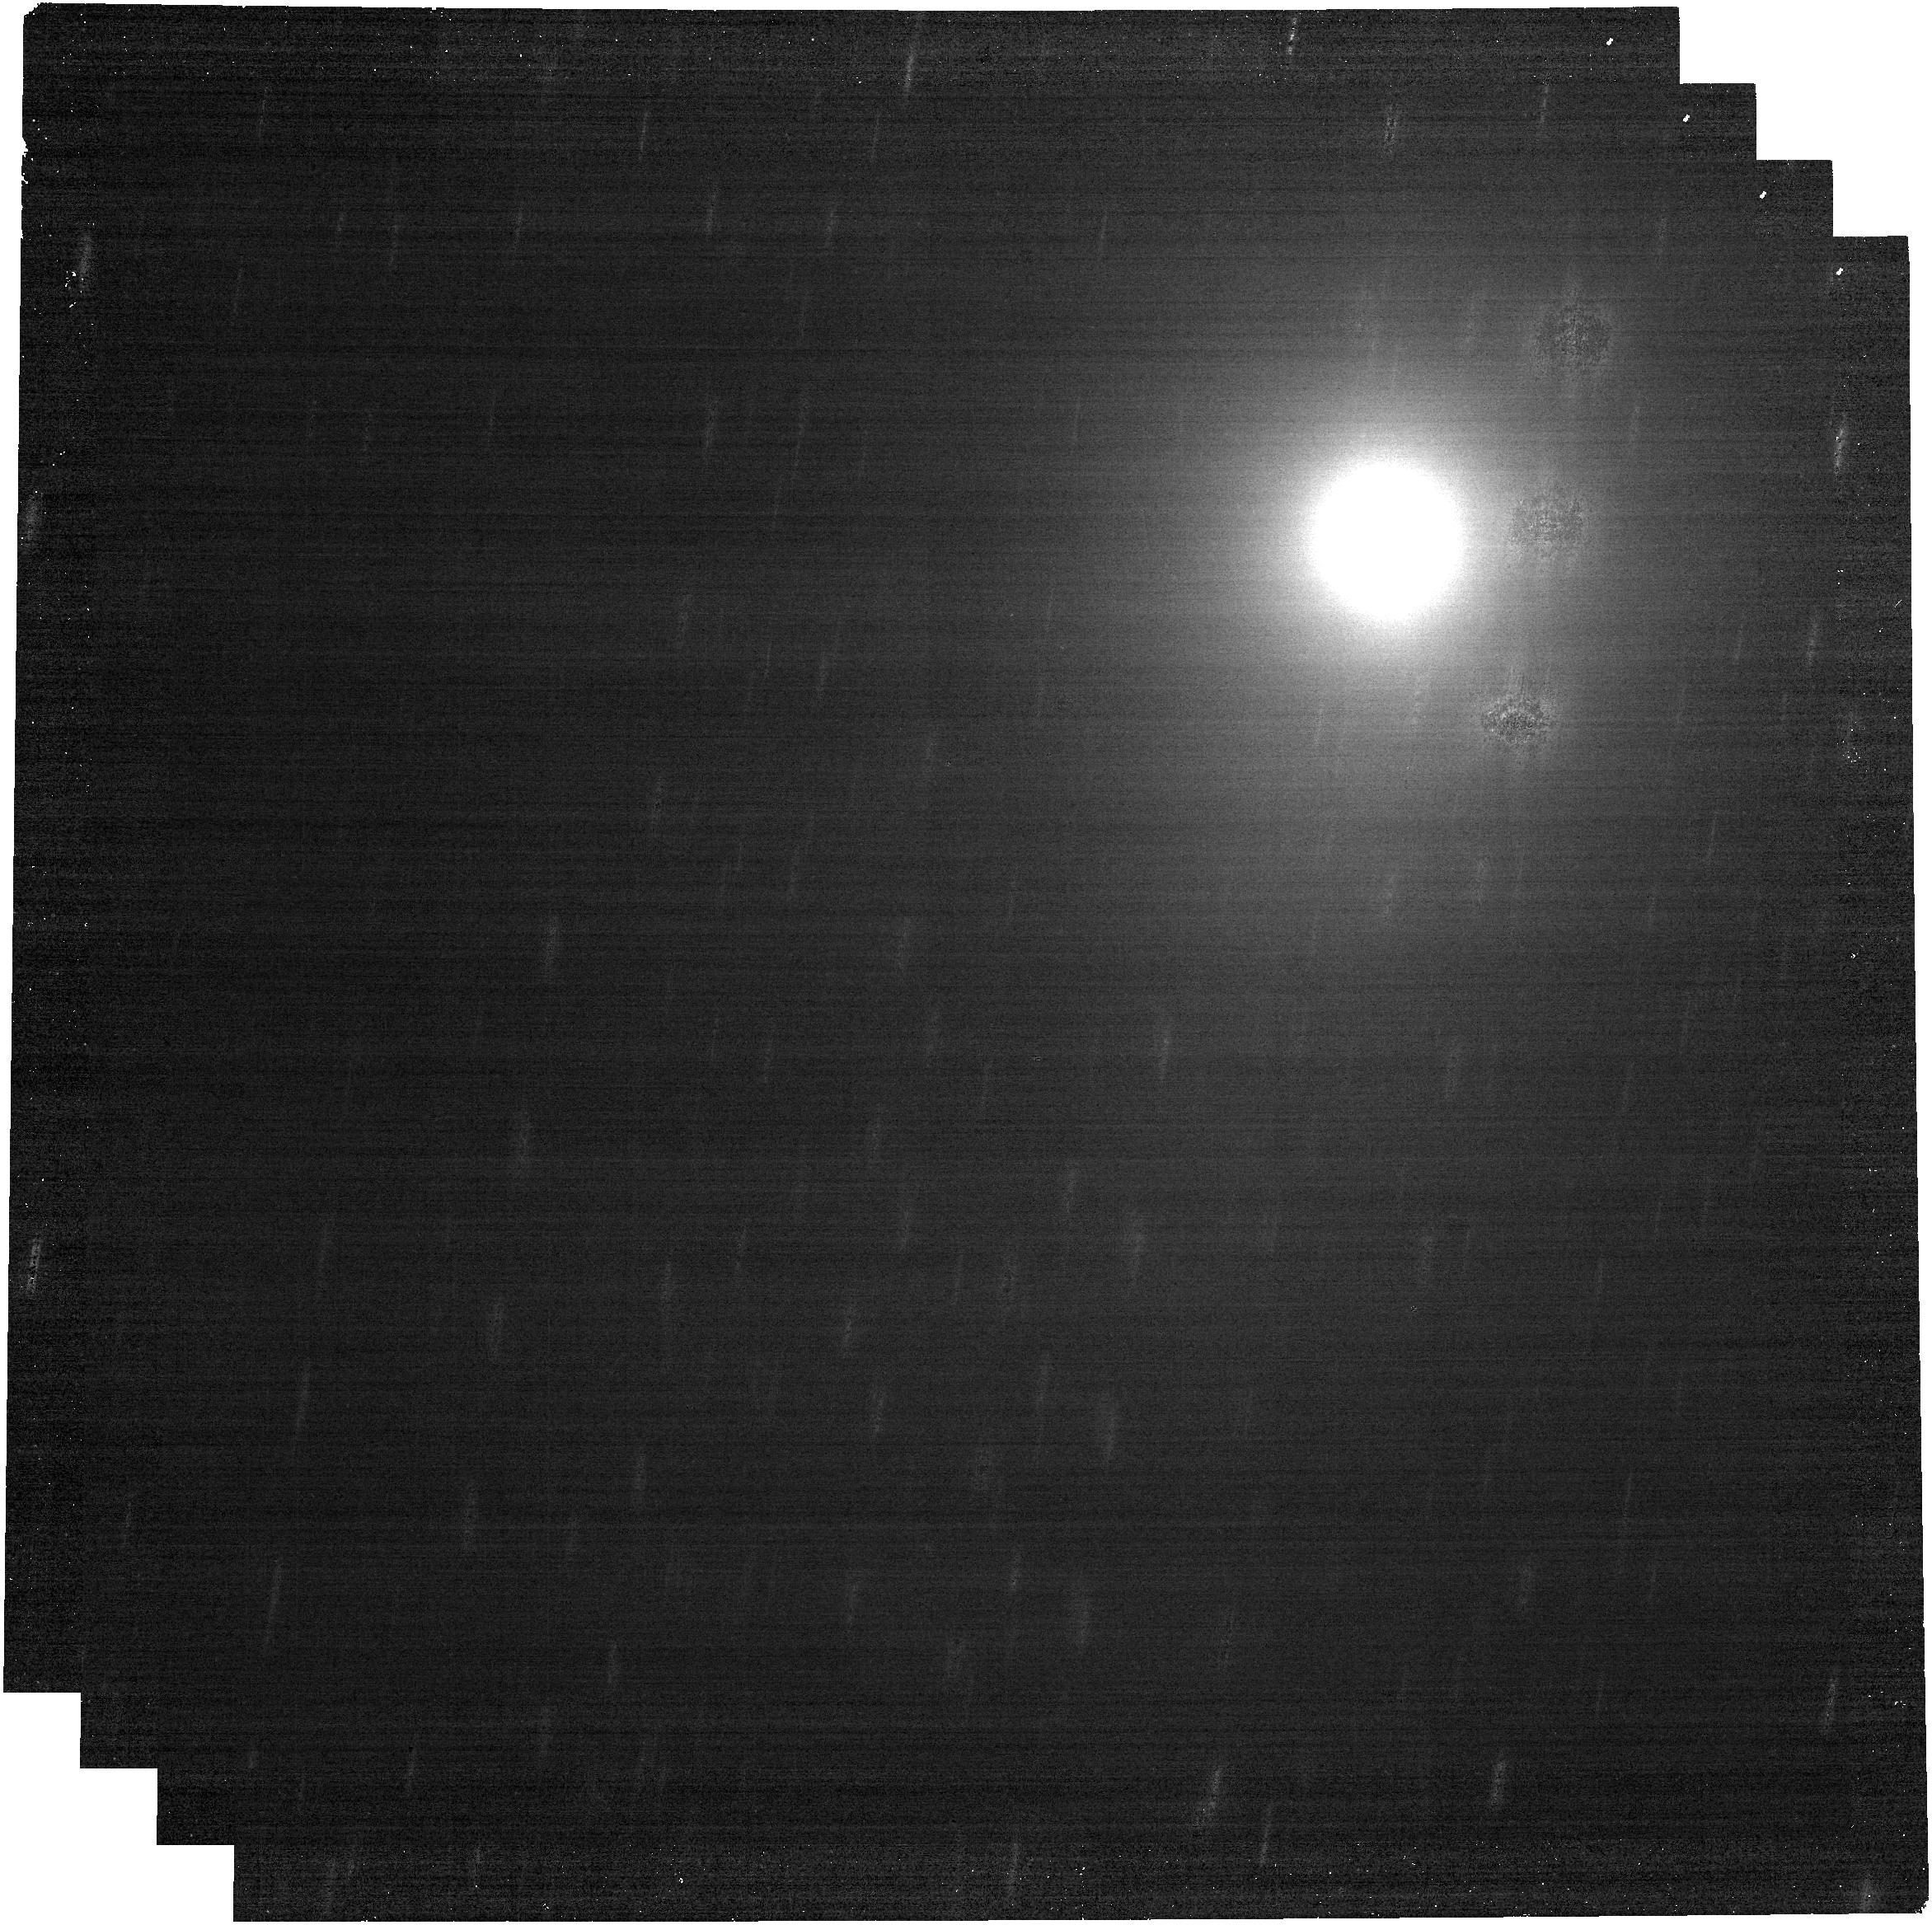
Target: 3I_ATLAS_Epoch2. Instrument: NIRCAM. Filter: F480M. Exposure: 7 min. Observation ID: jw05094-o021_t003_nircam_clear-f480m

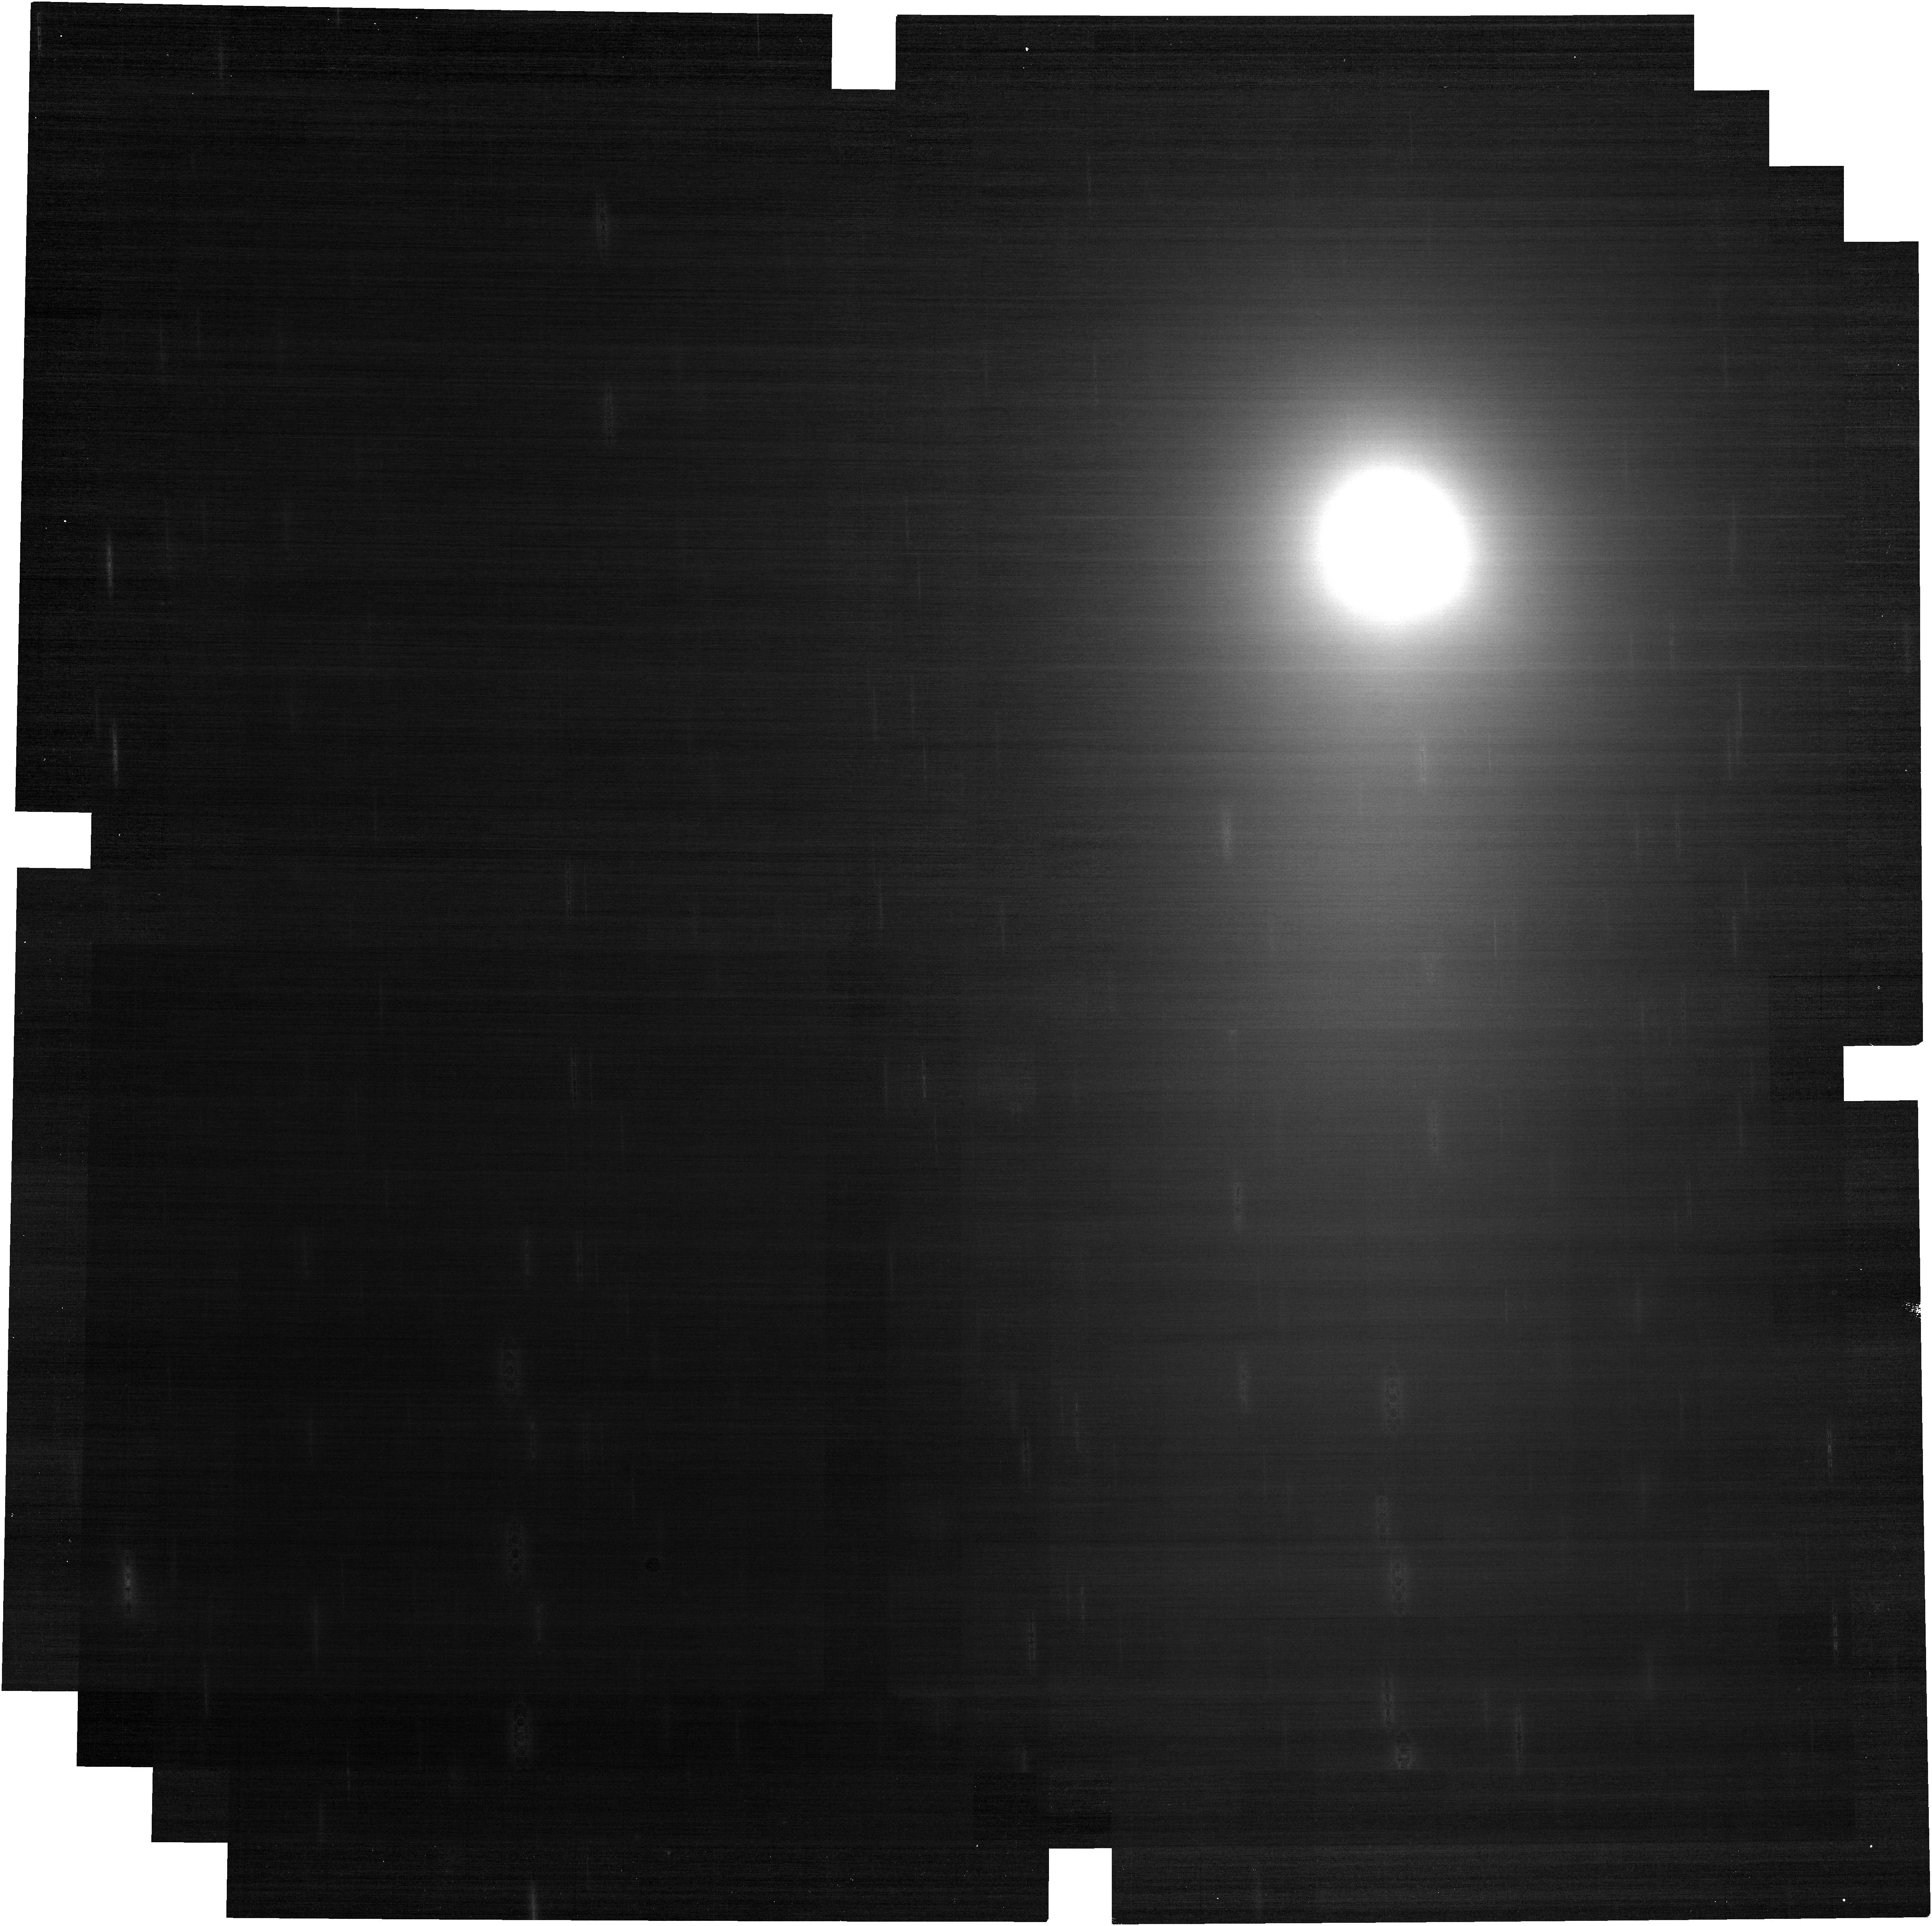
Target: 3I_ATLAS_Epoch2. Instrument: NIRCAM. Filter: F150W. Exposure: 7 min. Observation ID: jw05094-o011_t003_nircam_clear-f150w

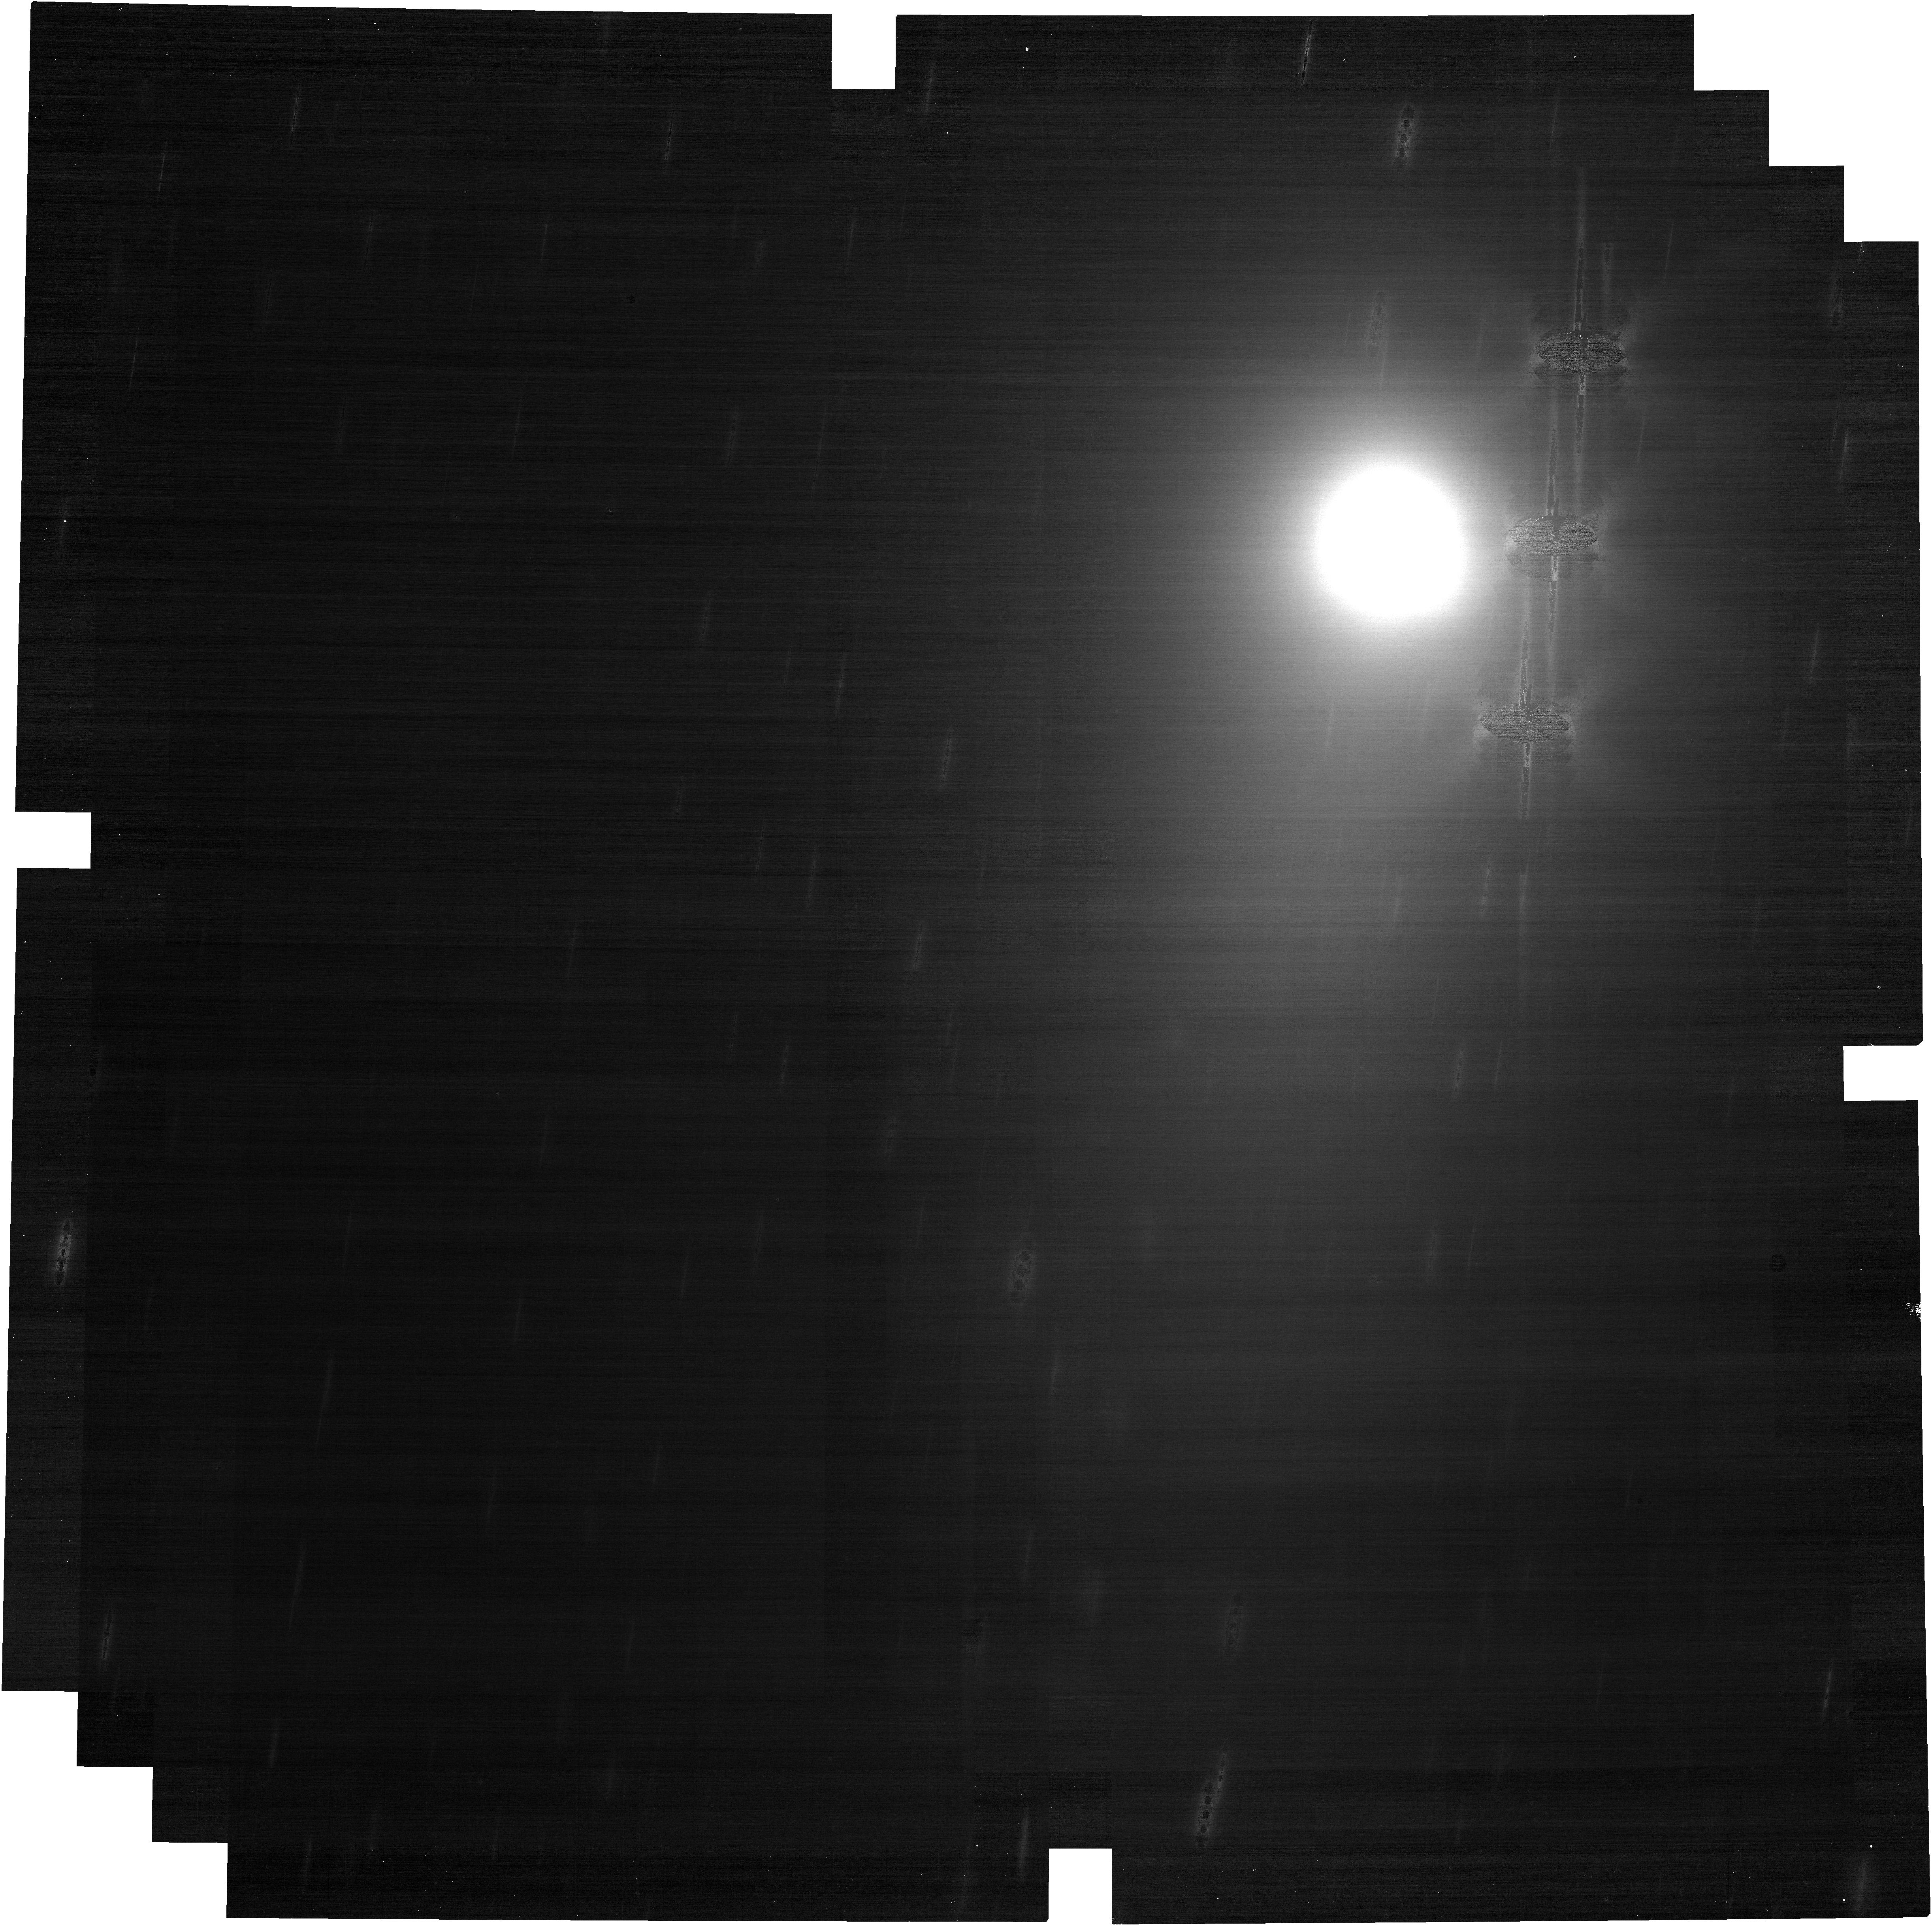
Target: 3I_ATLAS_Epoch2. Instrument: NIRCAM. Filter: F150W. Exposure: 7 min. Observation ID: jw05094-o021_t003_nircam_clear-f150w

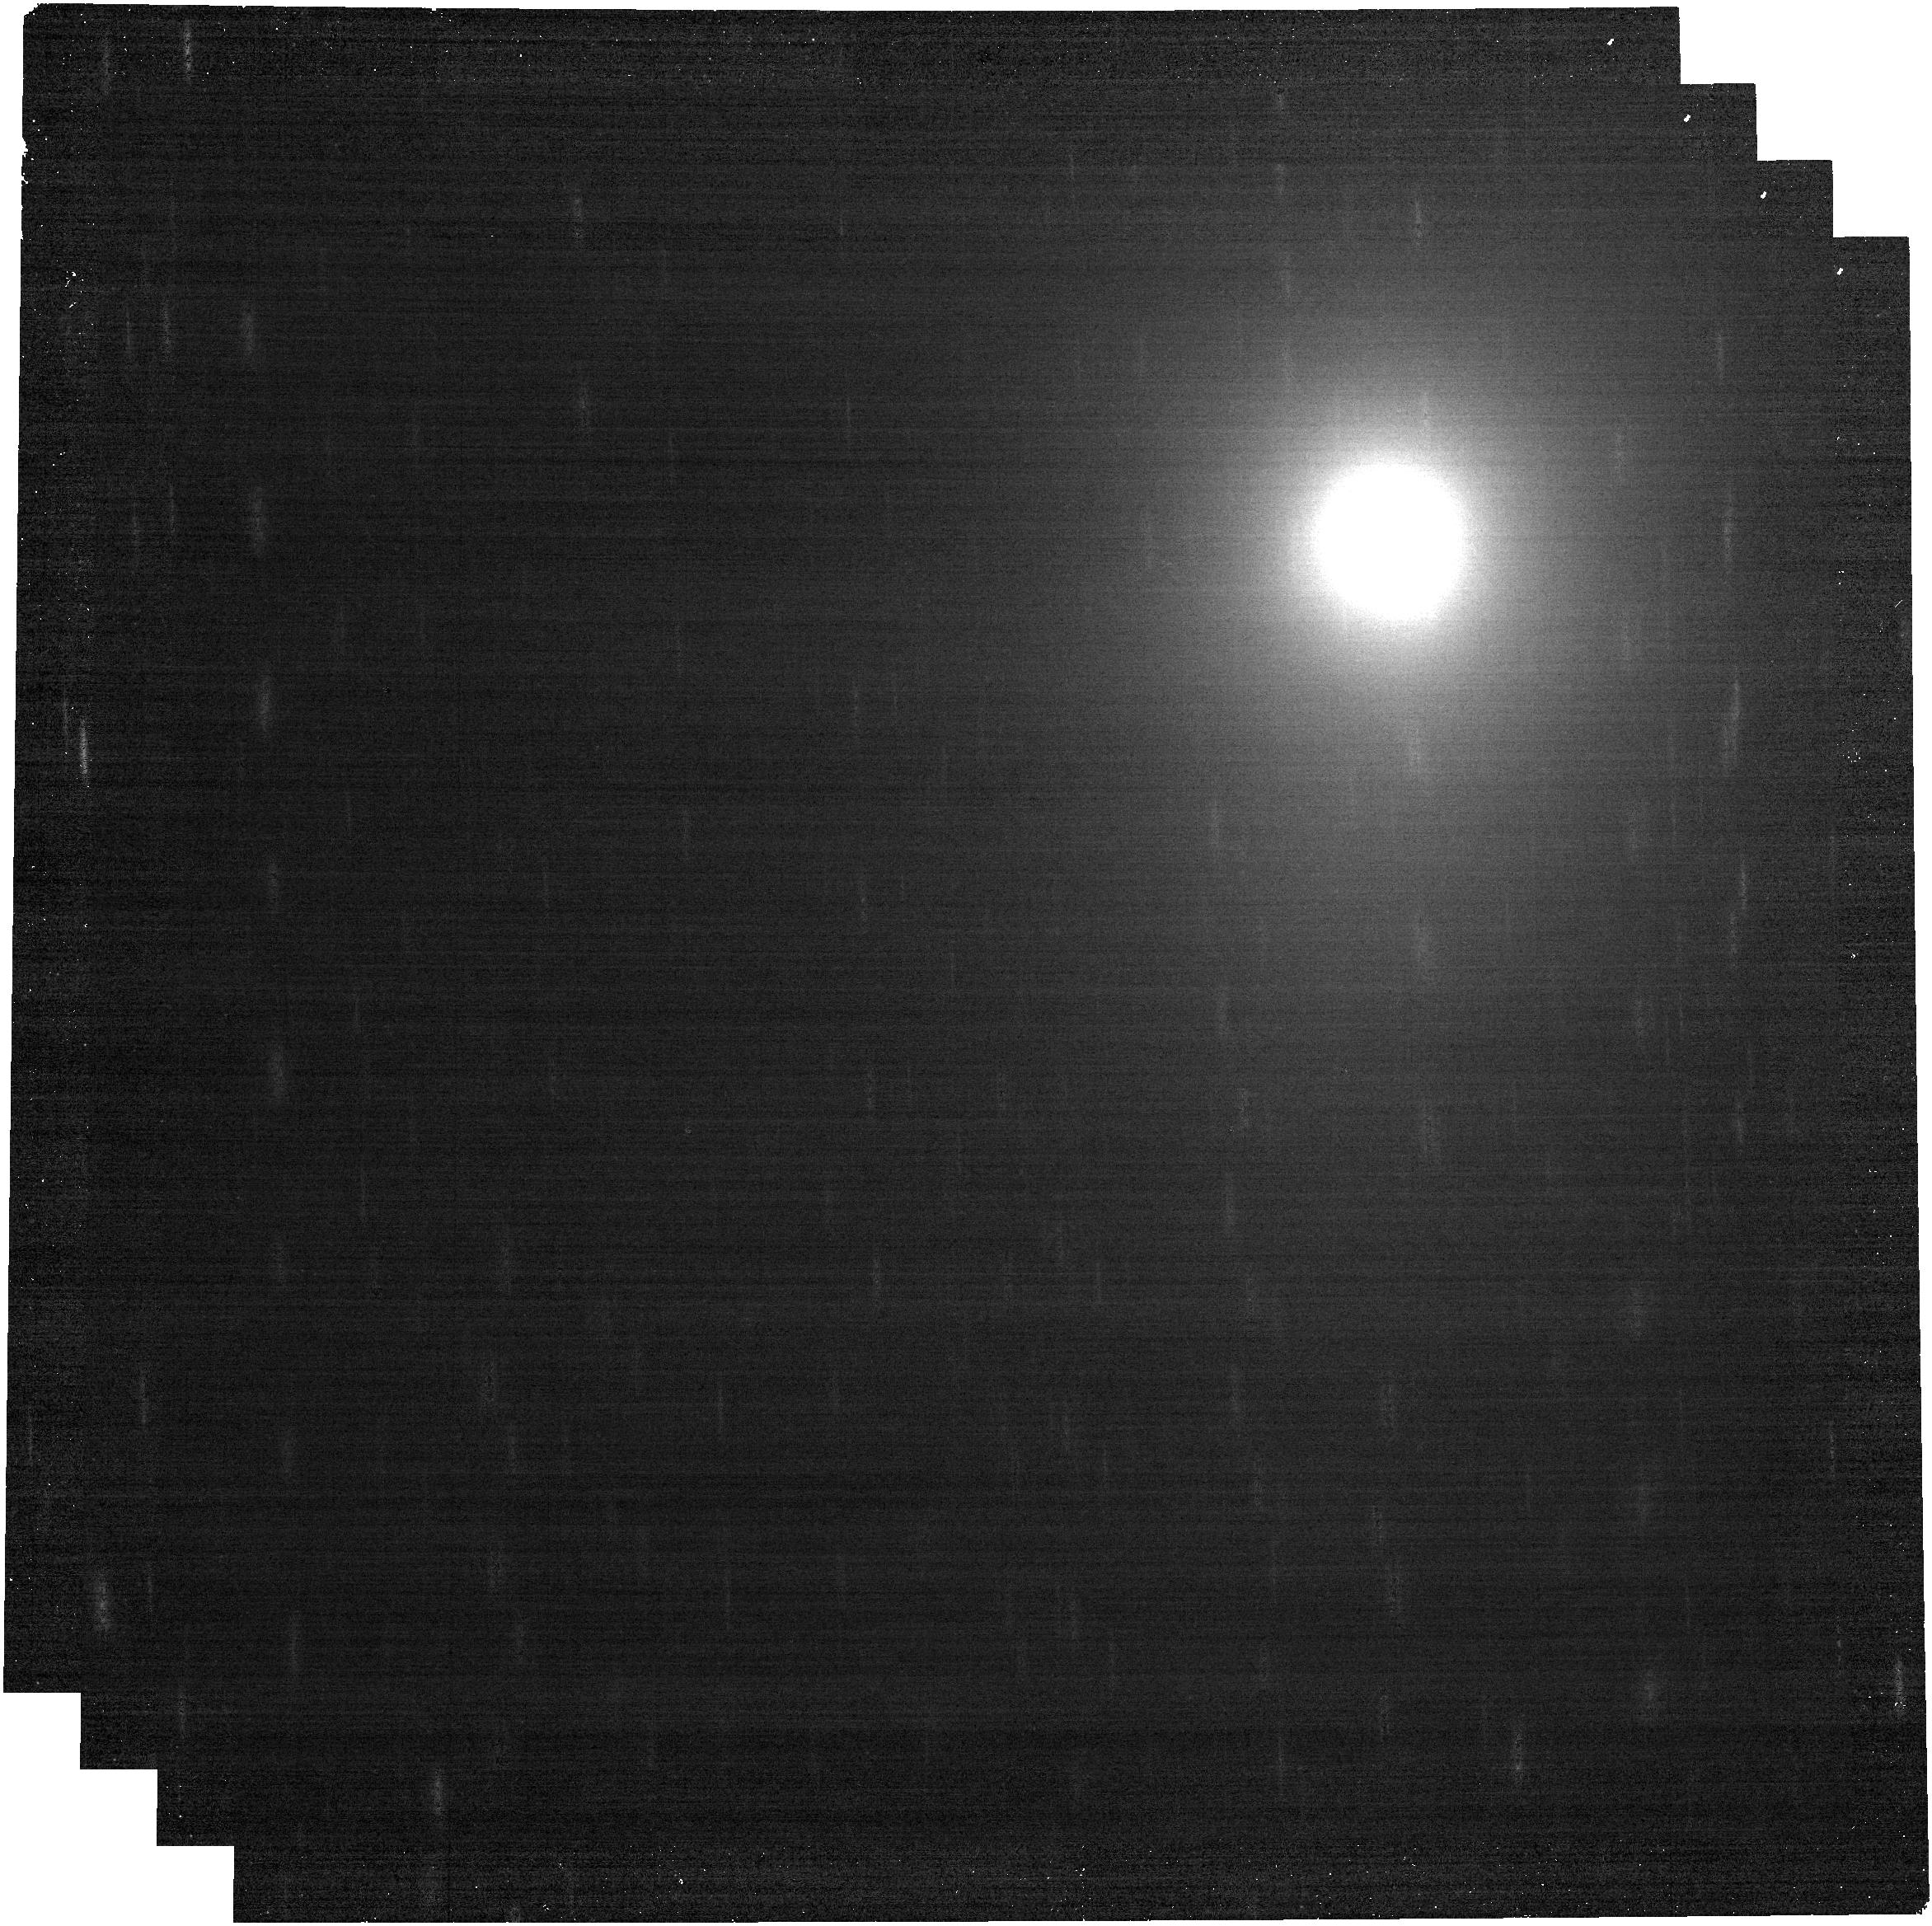
Target: 3I_ATLAS_Epoch2. Instrument: NIRCAM. Filter: F480M. Exposure: 7 min. Observation ID: jw05094-o011_t003_nircam_clear-f480m

Composition of an Interstellar Object - Unique Insights into Protoplanetary Disk Midplane Chemistry (PI: Cordiner, Martin A.)

We propose spectroscopy and imaging with NIRSpec, NIRCam and MIRI to investigate the physical and chemical properties of a target-of-opportunity interstellar object (ISO), to help elucidate the nature and origin of this fundamentally new class of astronomical body. We will perform a deep search for outgassing using the NIRSpec prism over three epochs. If a coma is clearly visible, higher-resolution grating observations will be used to measure the production rates of multiple coma gases (including H2O, CO2, CH4, CH3OH, CO, HCN, H2CO and C2H6), to determine the ice content of the nucleus. MIRI-LRS spectroscopy will reveal the coma dust composition, while NIRCam and MIRI imaging will measure the nucleus size. In the absence of significant outgassing, our near-to-mid-IR observations have been designed to directly measure the ISO's surface composition and spectral shape, for comparison with Solar System asteroids. We will target an ISO similar to (or brighter than) 1I/'Oumuamua and 2I/Borisov, with V <~25 mag. Only JWST has the sensitivity to perform the required gas, dust and nucleus measurements in the event of a faint apparition. The proposed observations will provide new insights into the diversity of protoplanetary disk midplane chemistry in our Galaxy, and in a sufficiently bright and gas-rich object (V<~19), will yield a comprehensive inventory of the volatiles available for pre-biotic chemistry in a planetary system other than our own.